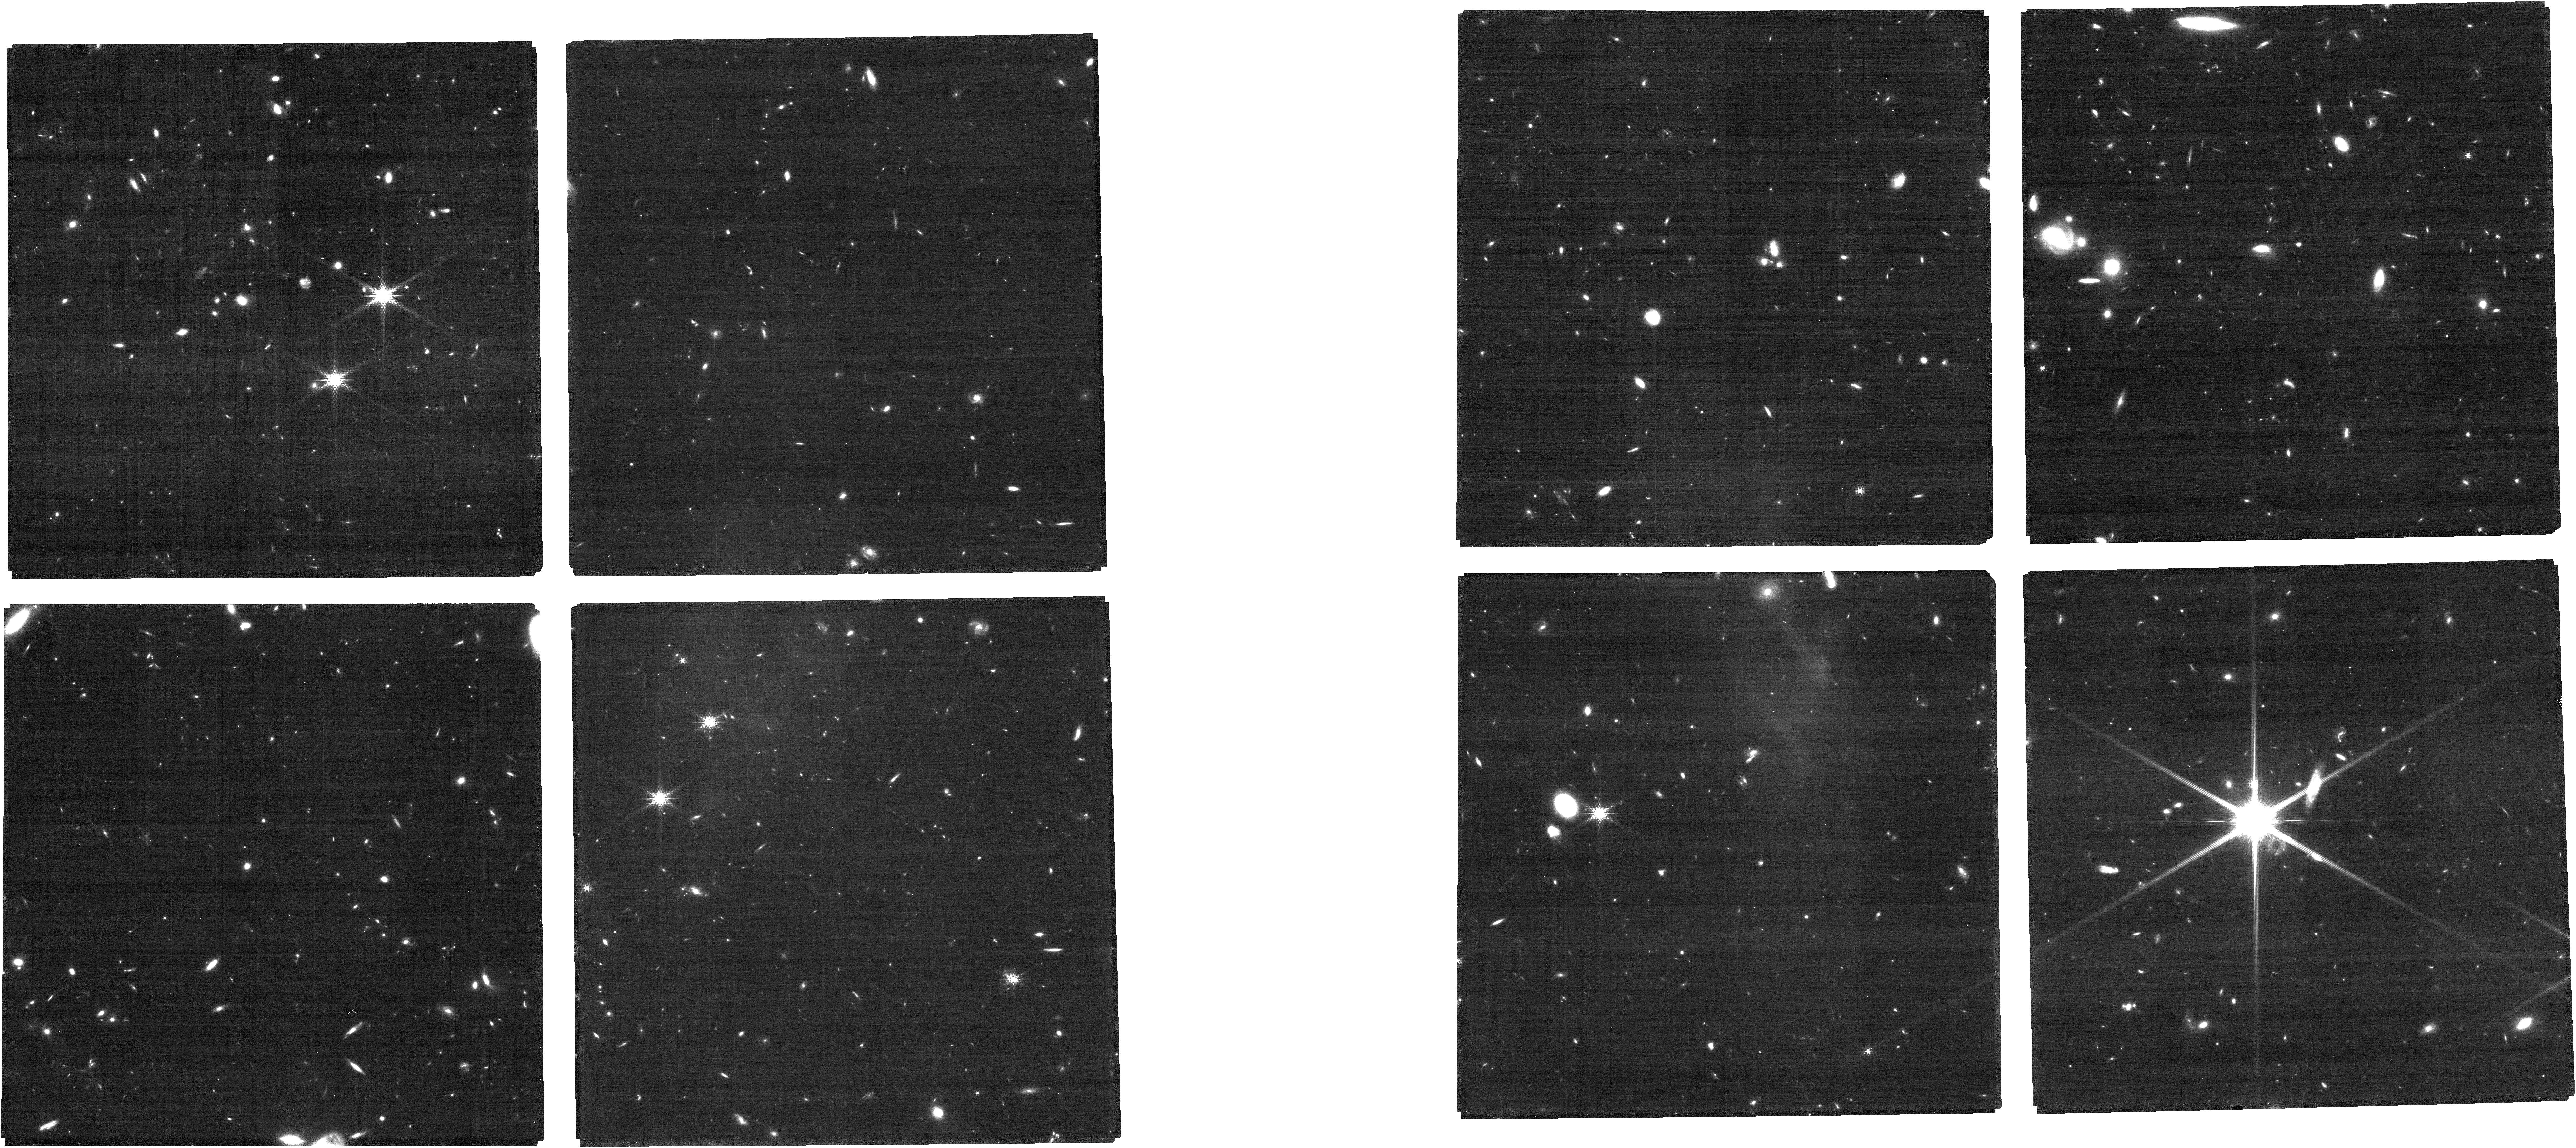
Target: AEGISMIRI8
Instrument: NIRCAM
Filter: F182M
Exposure: 31 min
Observation ID: jw07814-o031_t030_nircam_clear-f182m

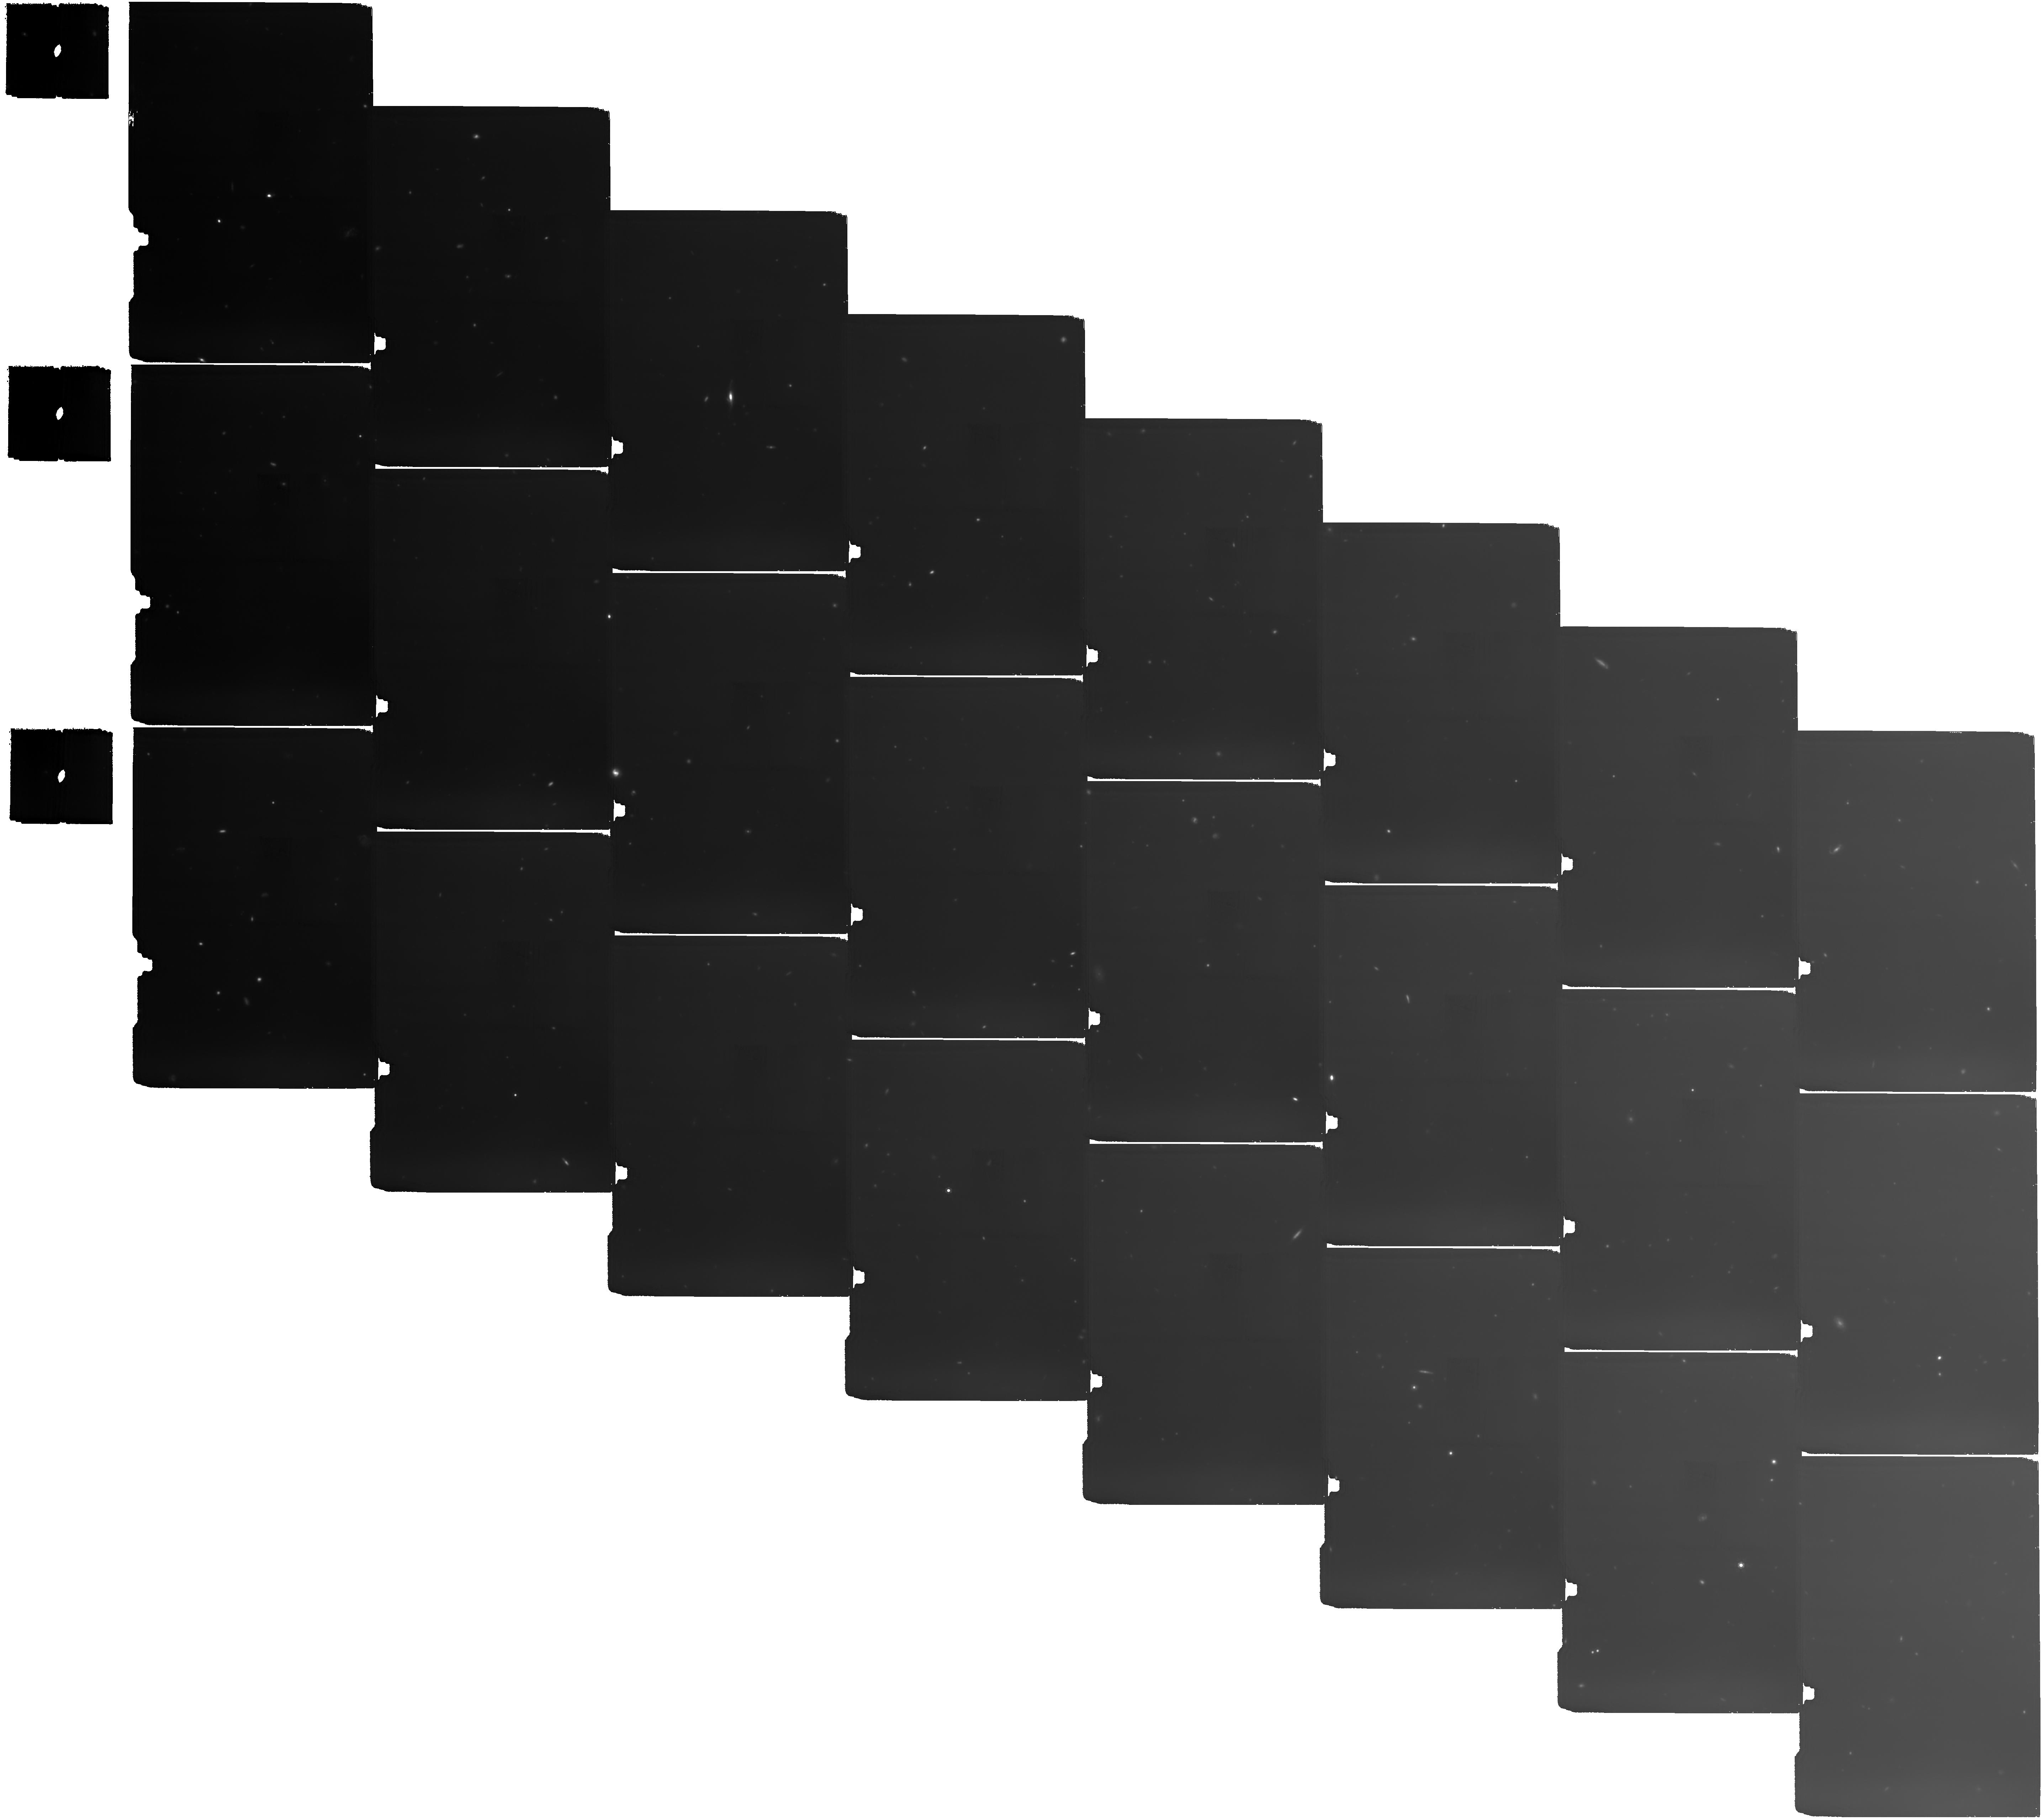
Target: COSMOS-1
Instrument: MIRI
Filter: F1500W
Exposure: 13 h
Observation ID: jw07814-o003_t003_miri_f1500w

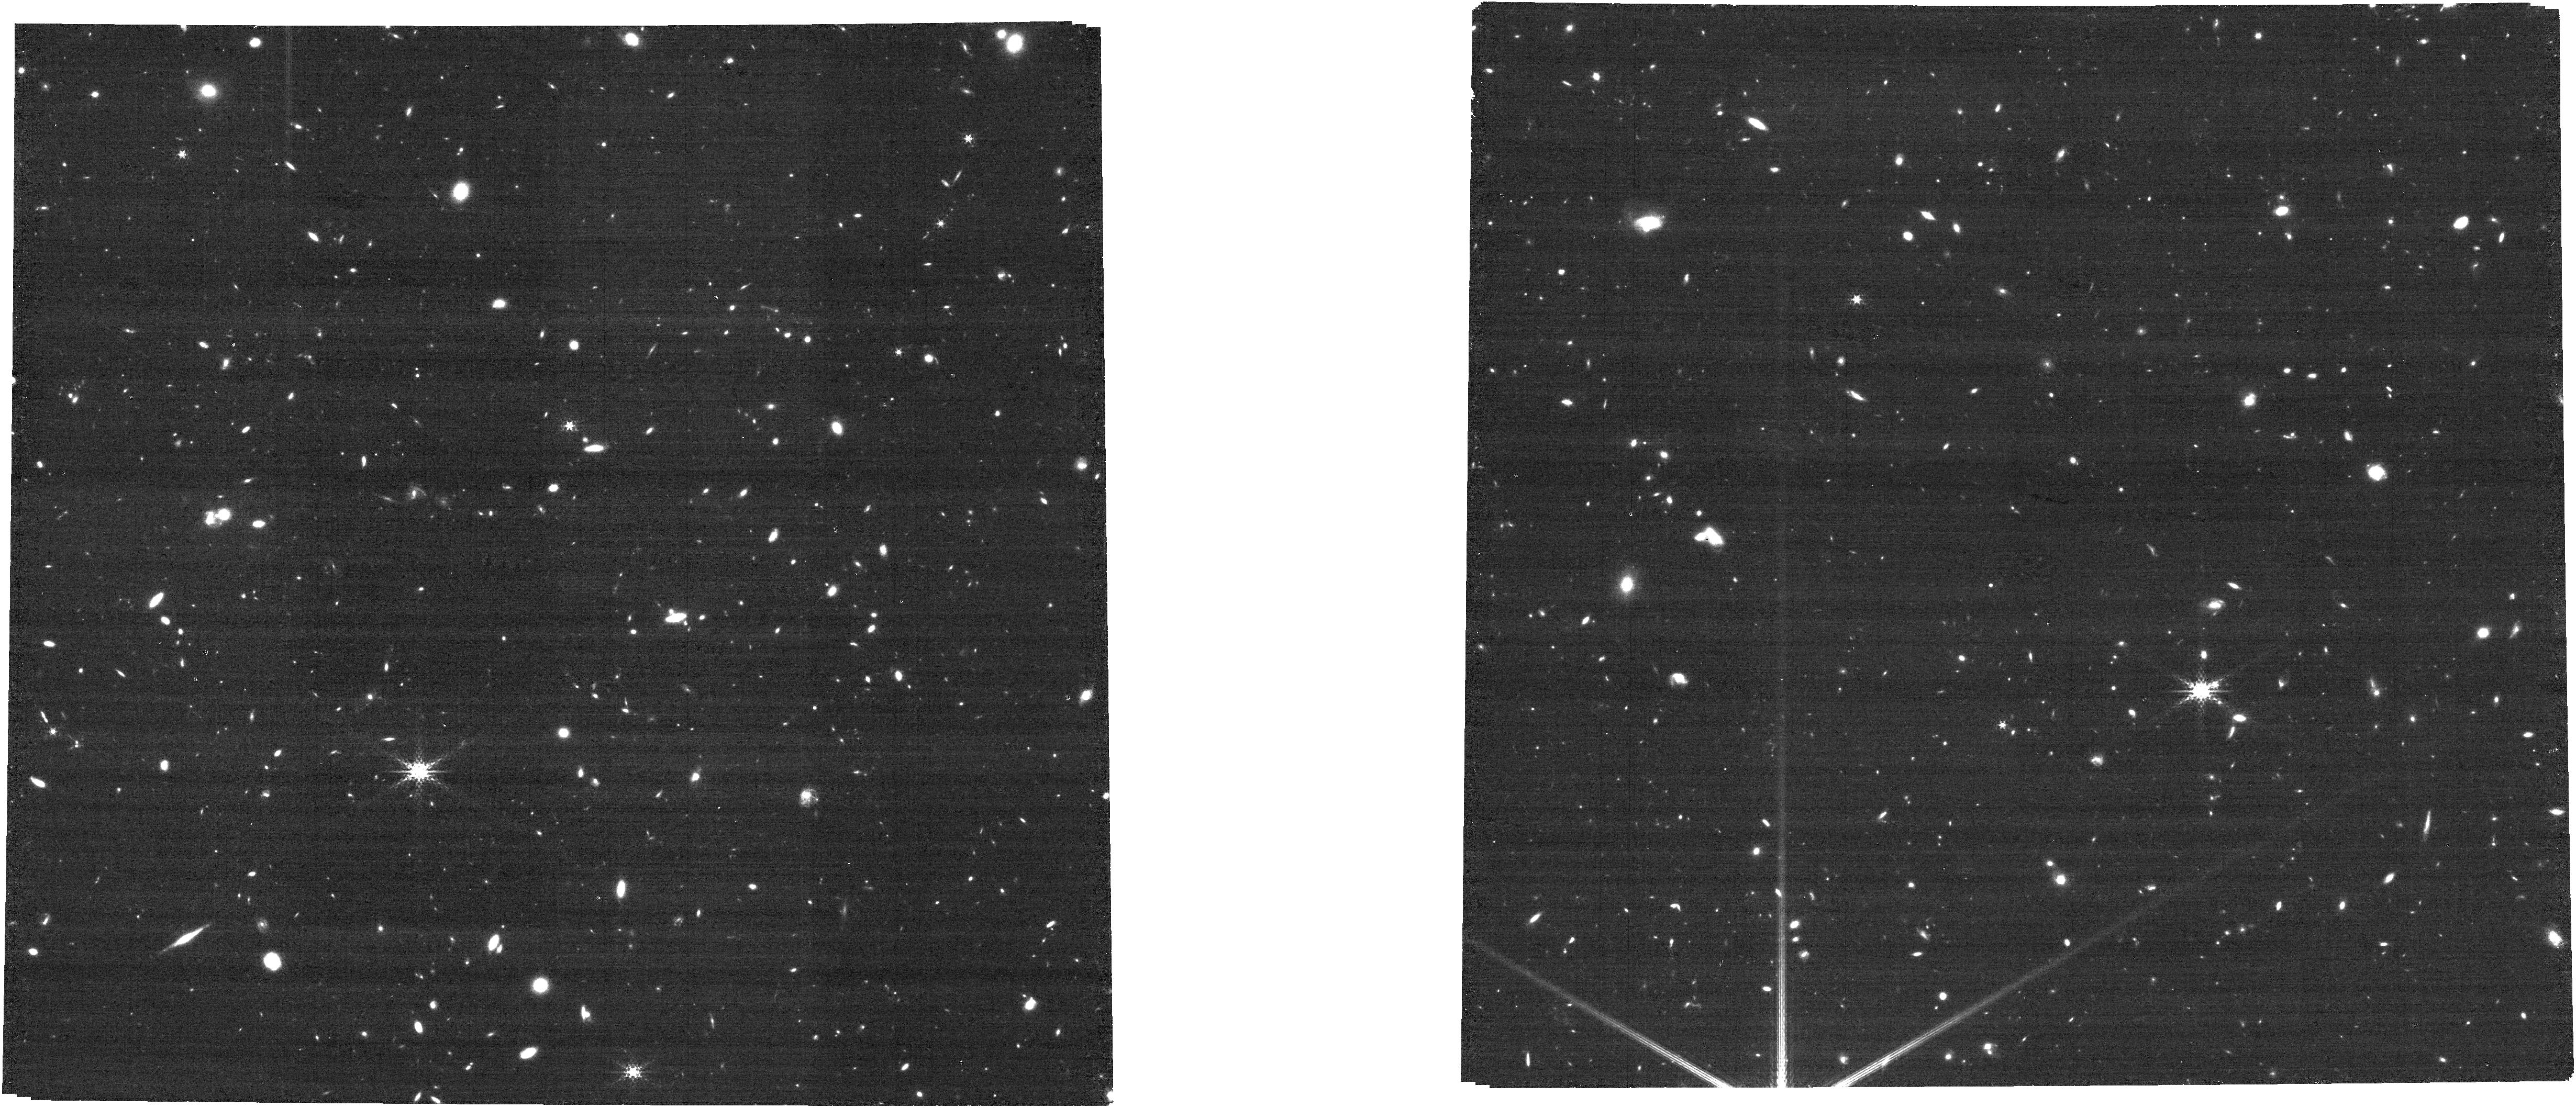
Target: UDS-2-Tile-13
Instrument: NIRCAM
Filter: F300M
Exposure: 16 min
Observation ID: jw07814-o050_t050_nircam_clear-f300m

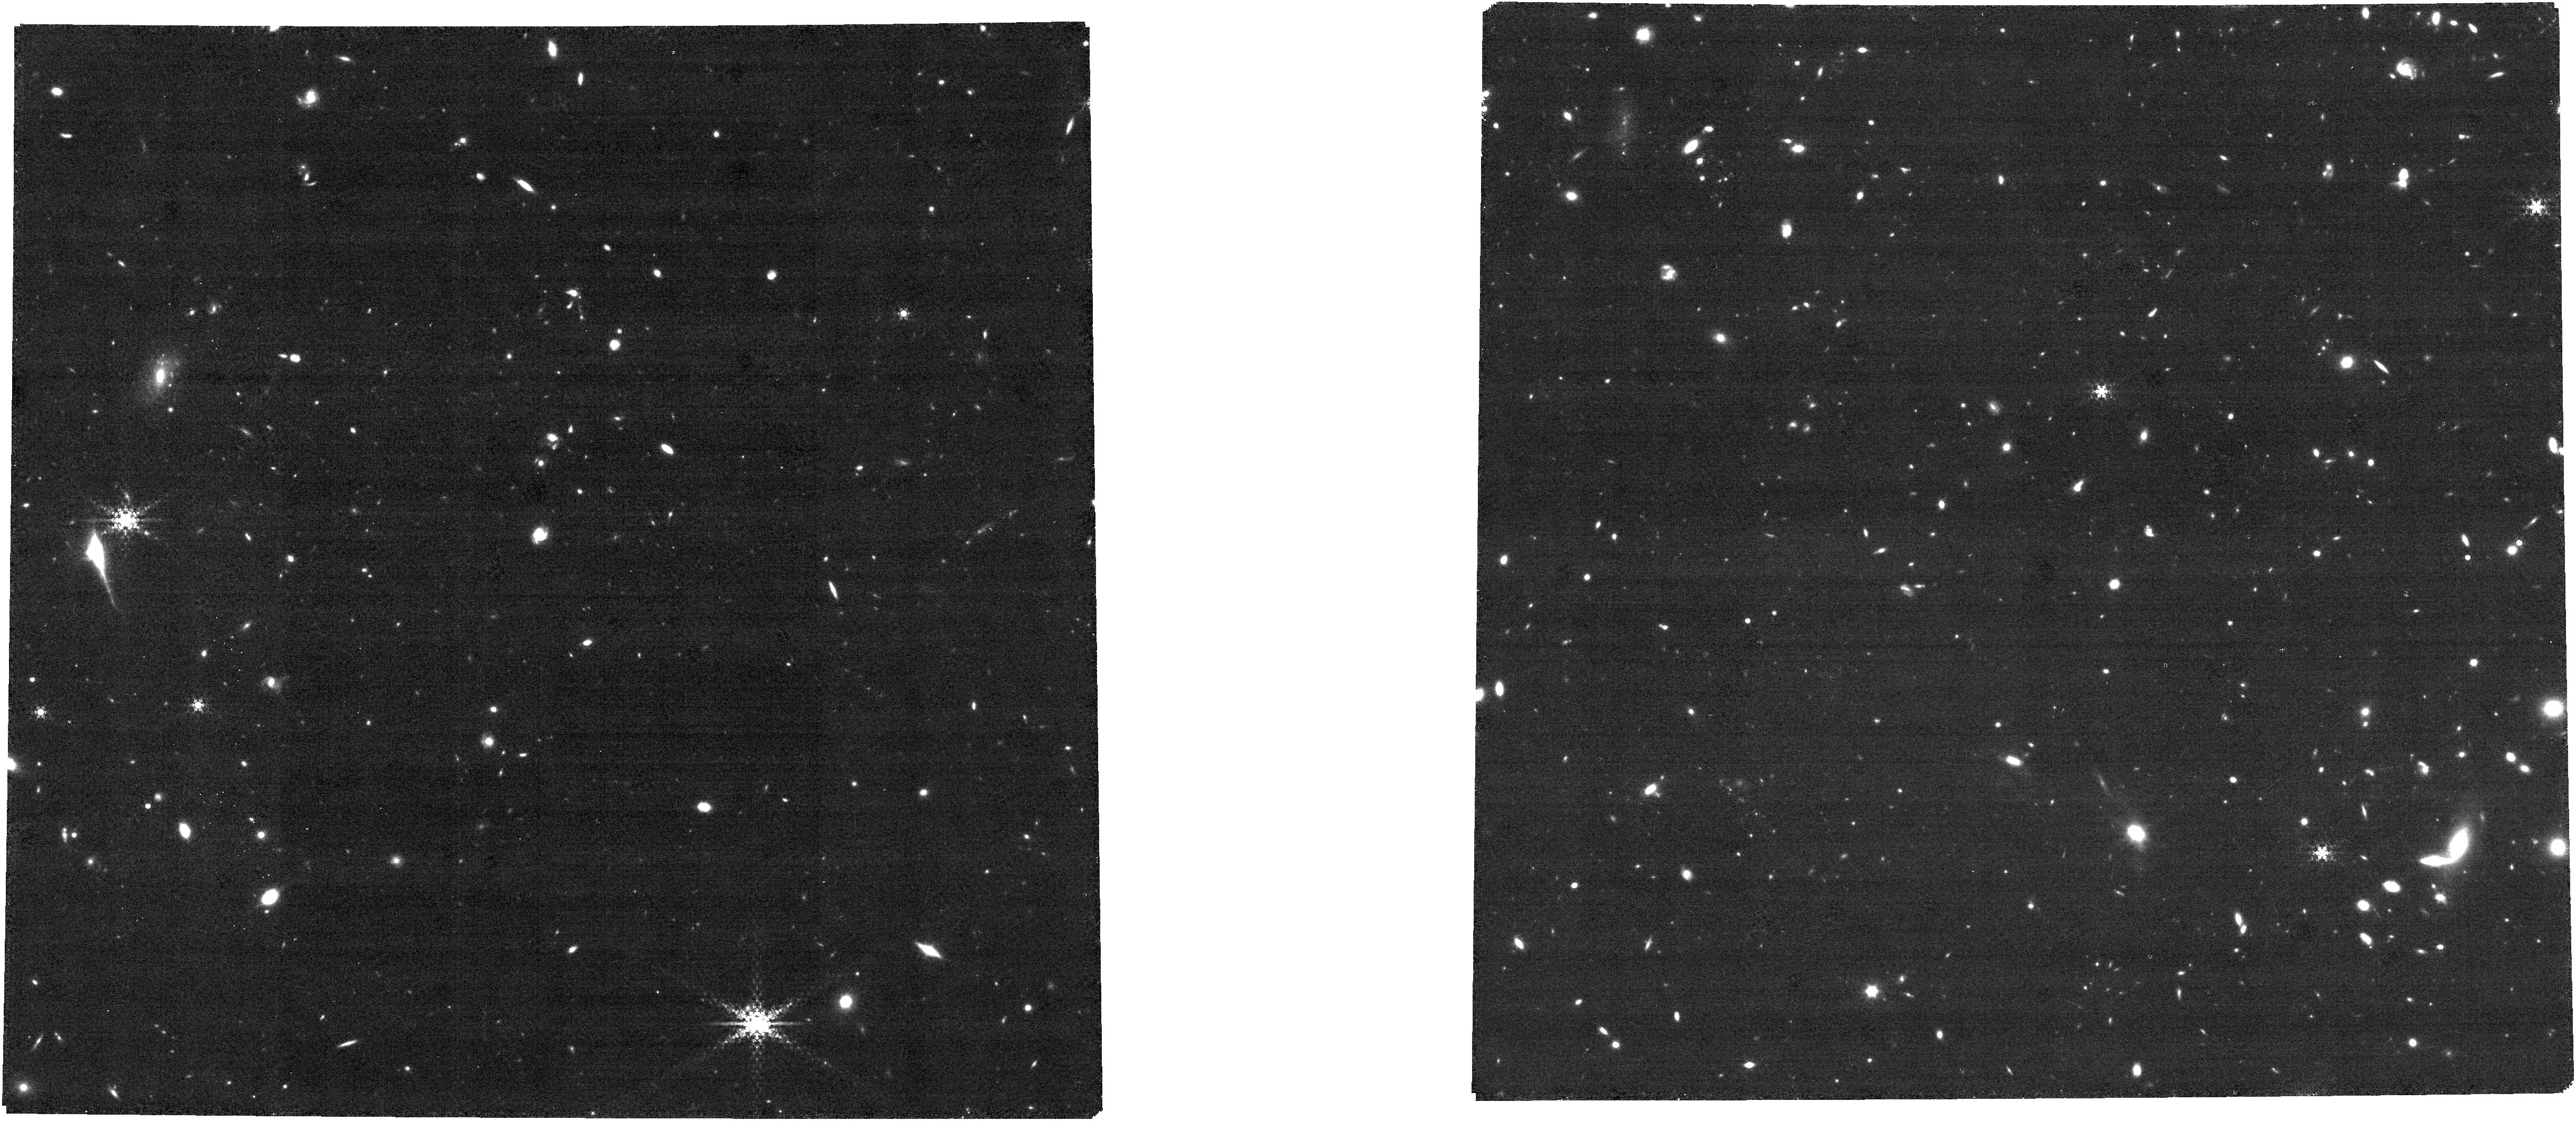
Target: AEGISMIRI10
Instrument: NIRCAM
Filter: F460M
Exposure: 1 h
Observation ID: jw07814-o033_t032_nircam_clear-f460m

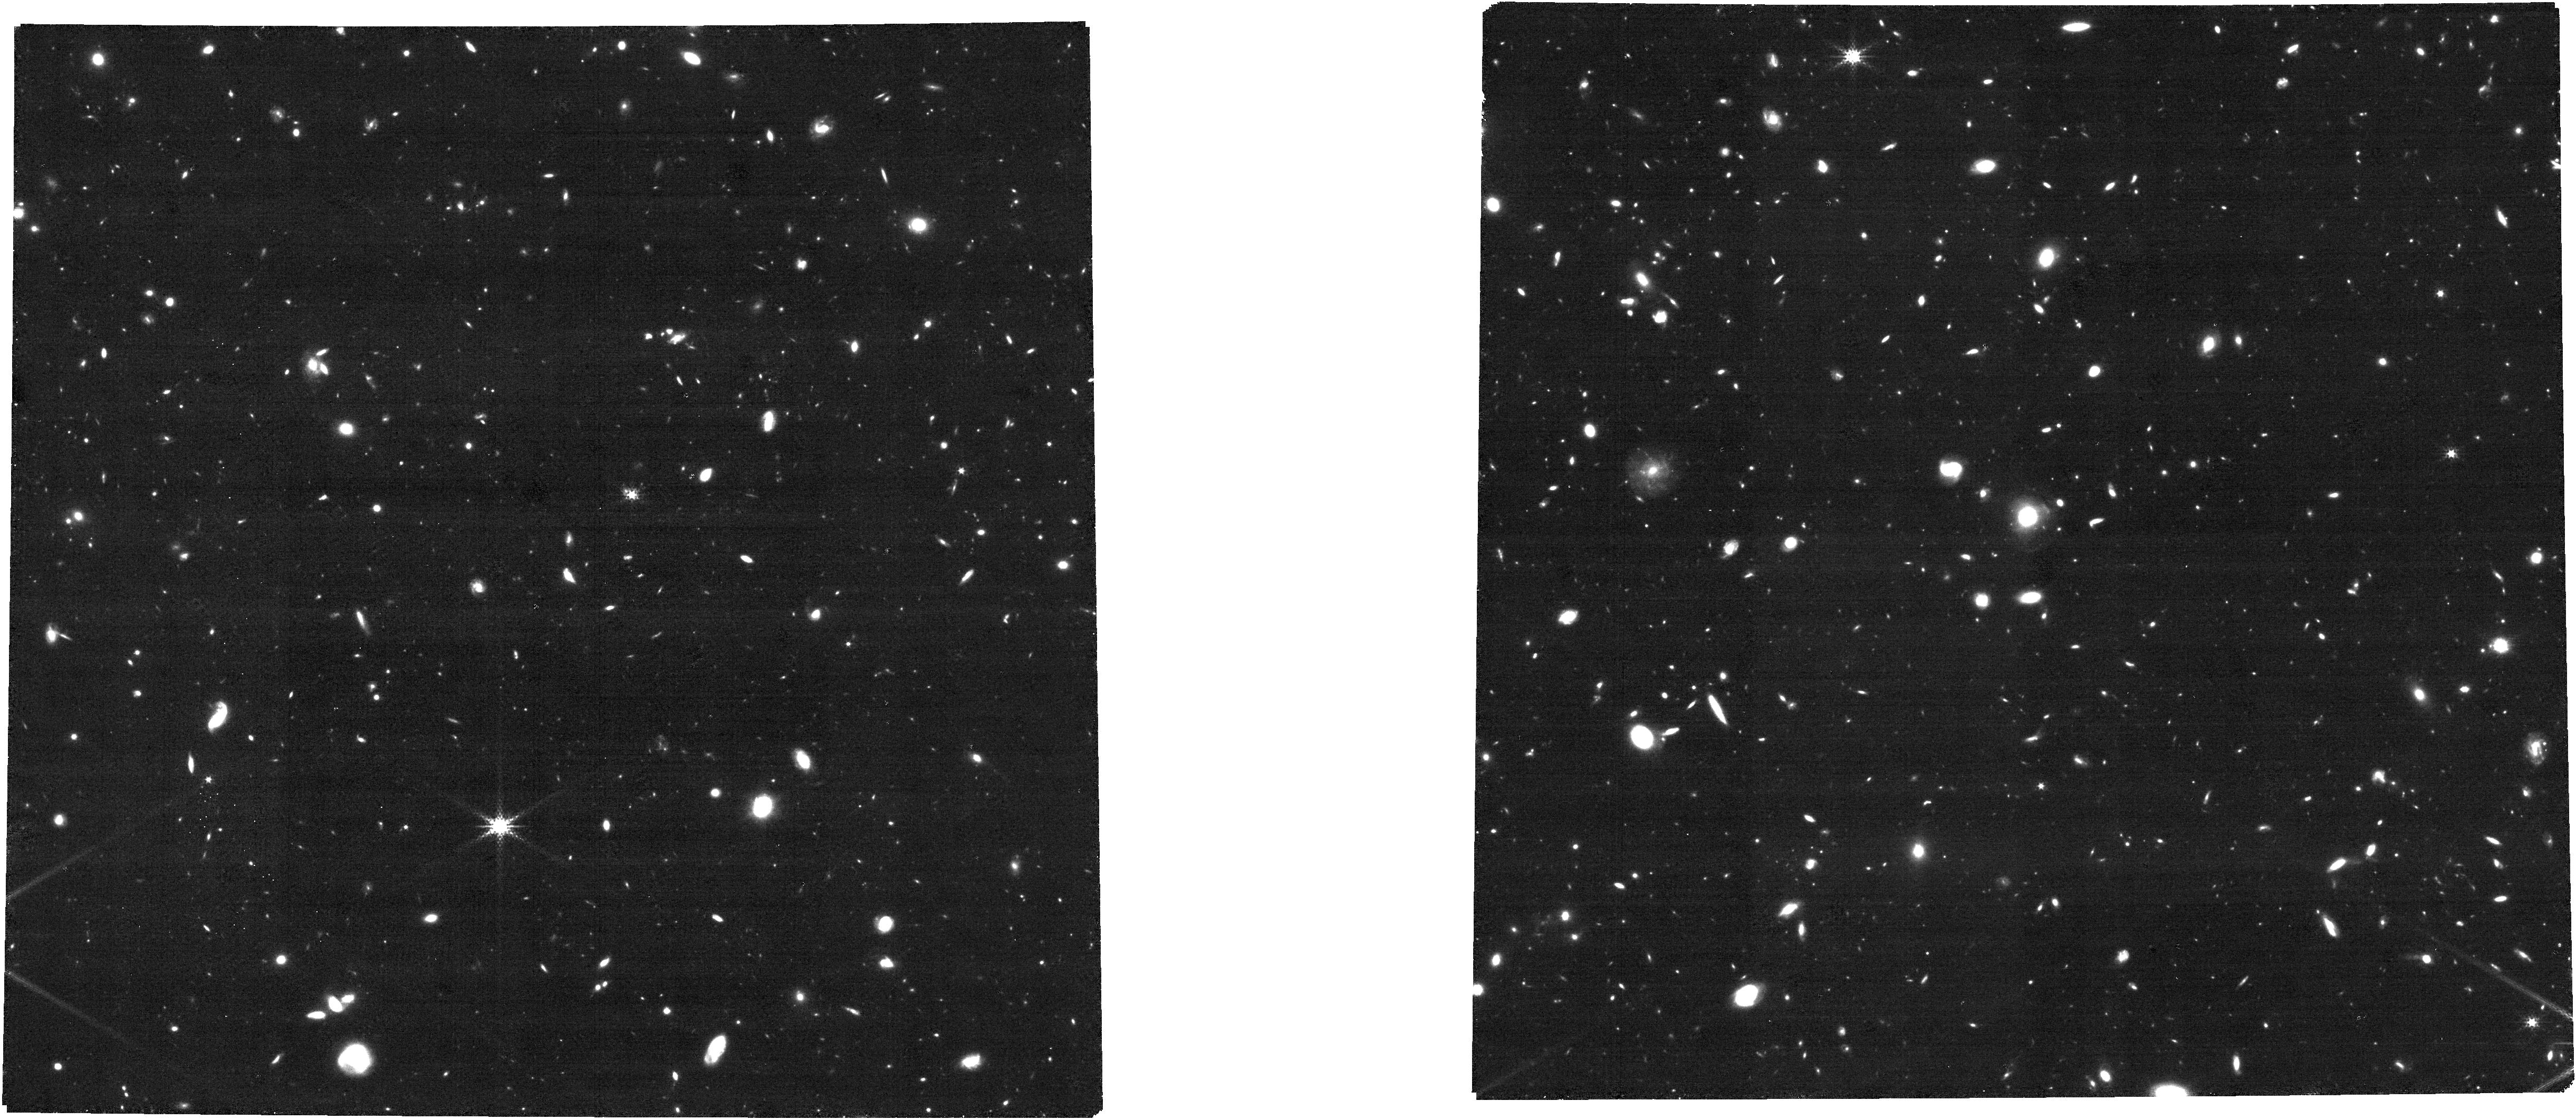
Target: AEGISMIRI1
Instrument: NIRCAM
Filter: F250M
Exposure: 1 h
Observation ID: jw07814-o024_t023_nircam_clear-f250m

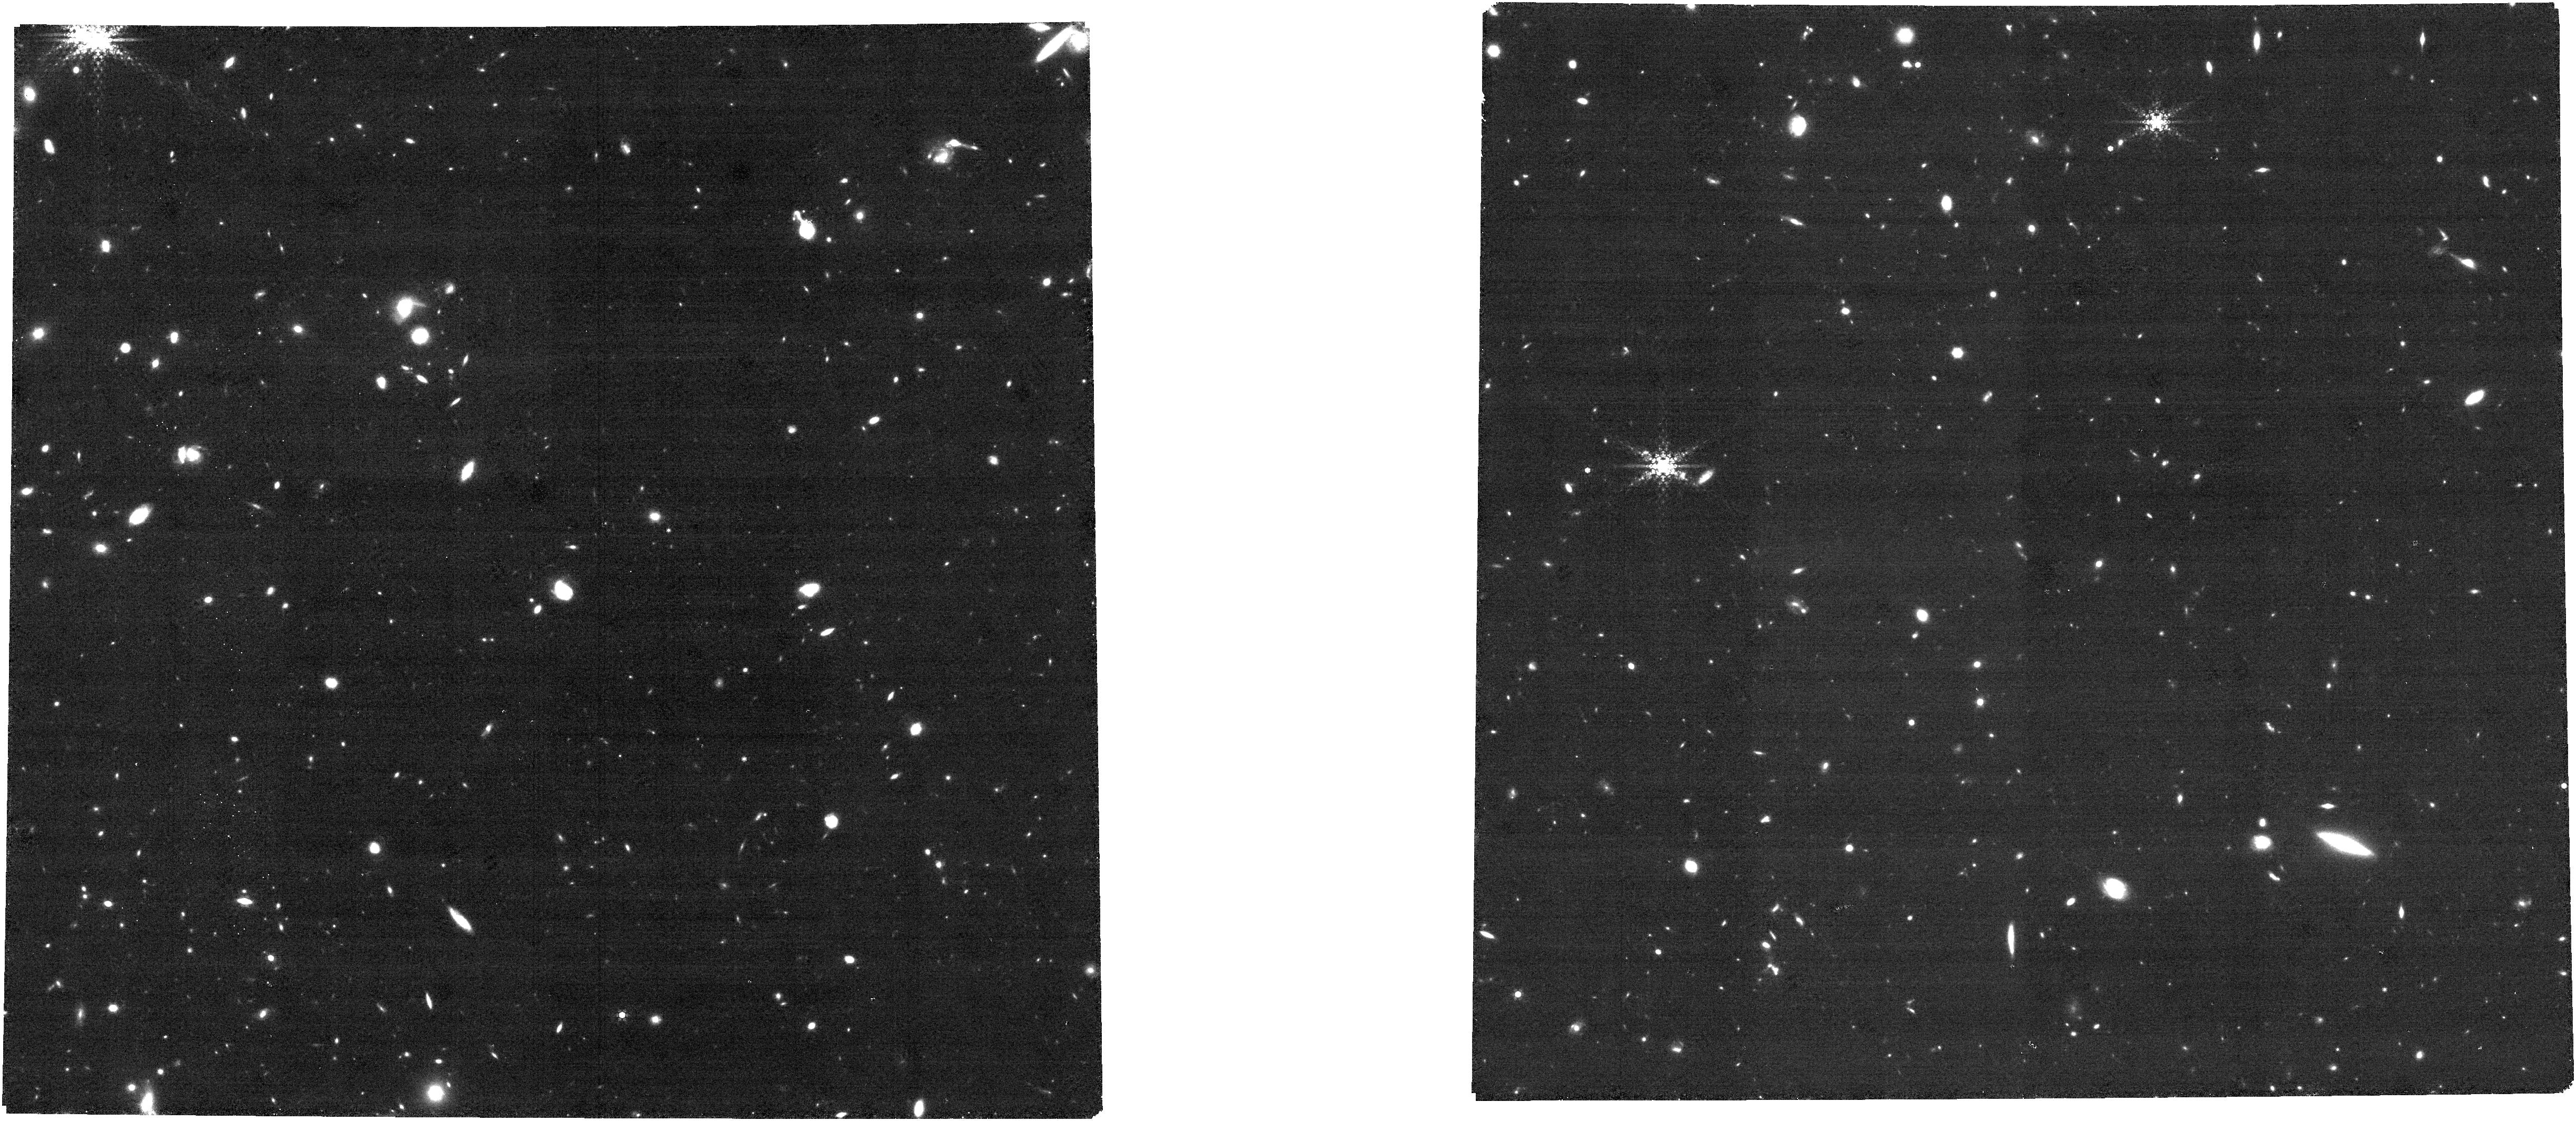
Target: AEGISMIRI5
Instrument: NIRCAM
Filter: F460M
Exposure: 1 h
Observation ID: jw07814-o028_t027_nircam_clear-f460m

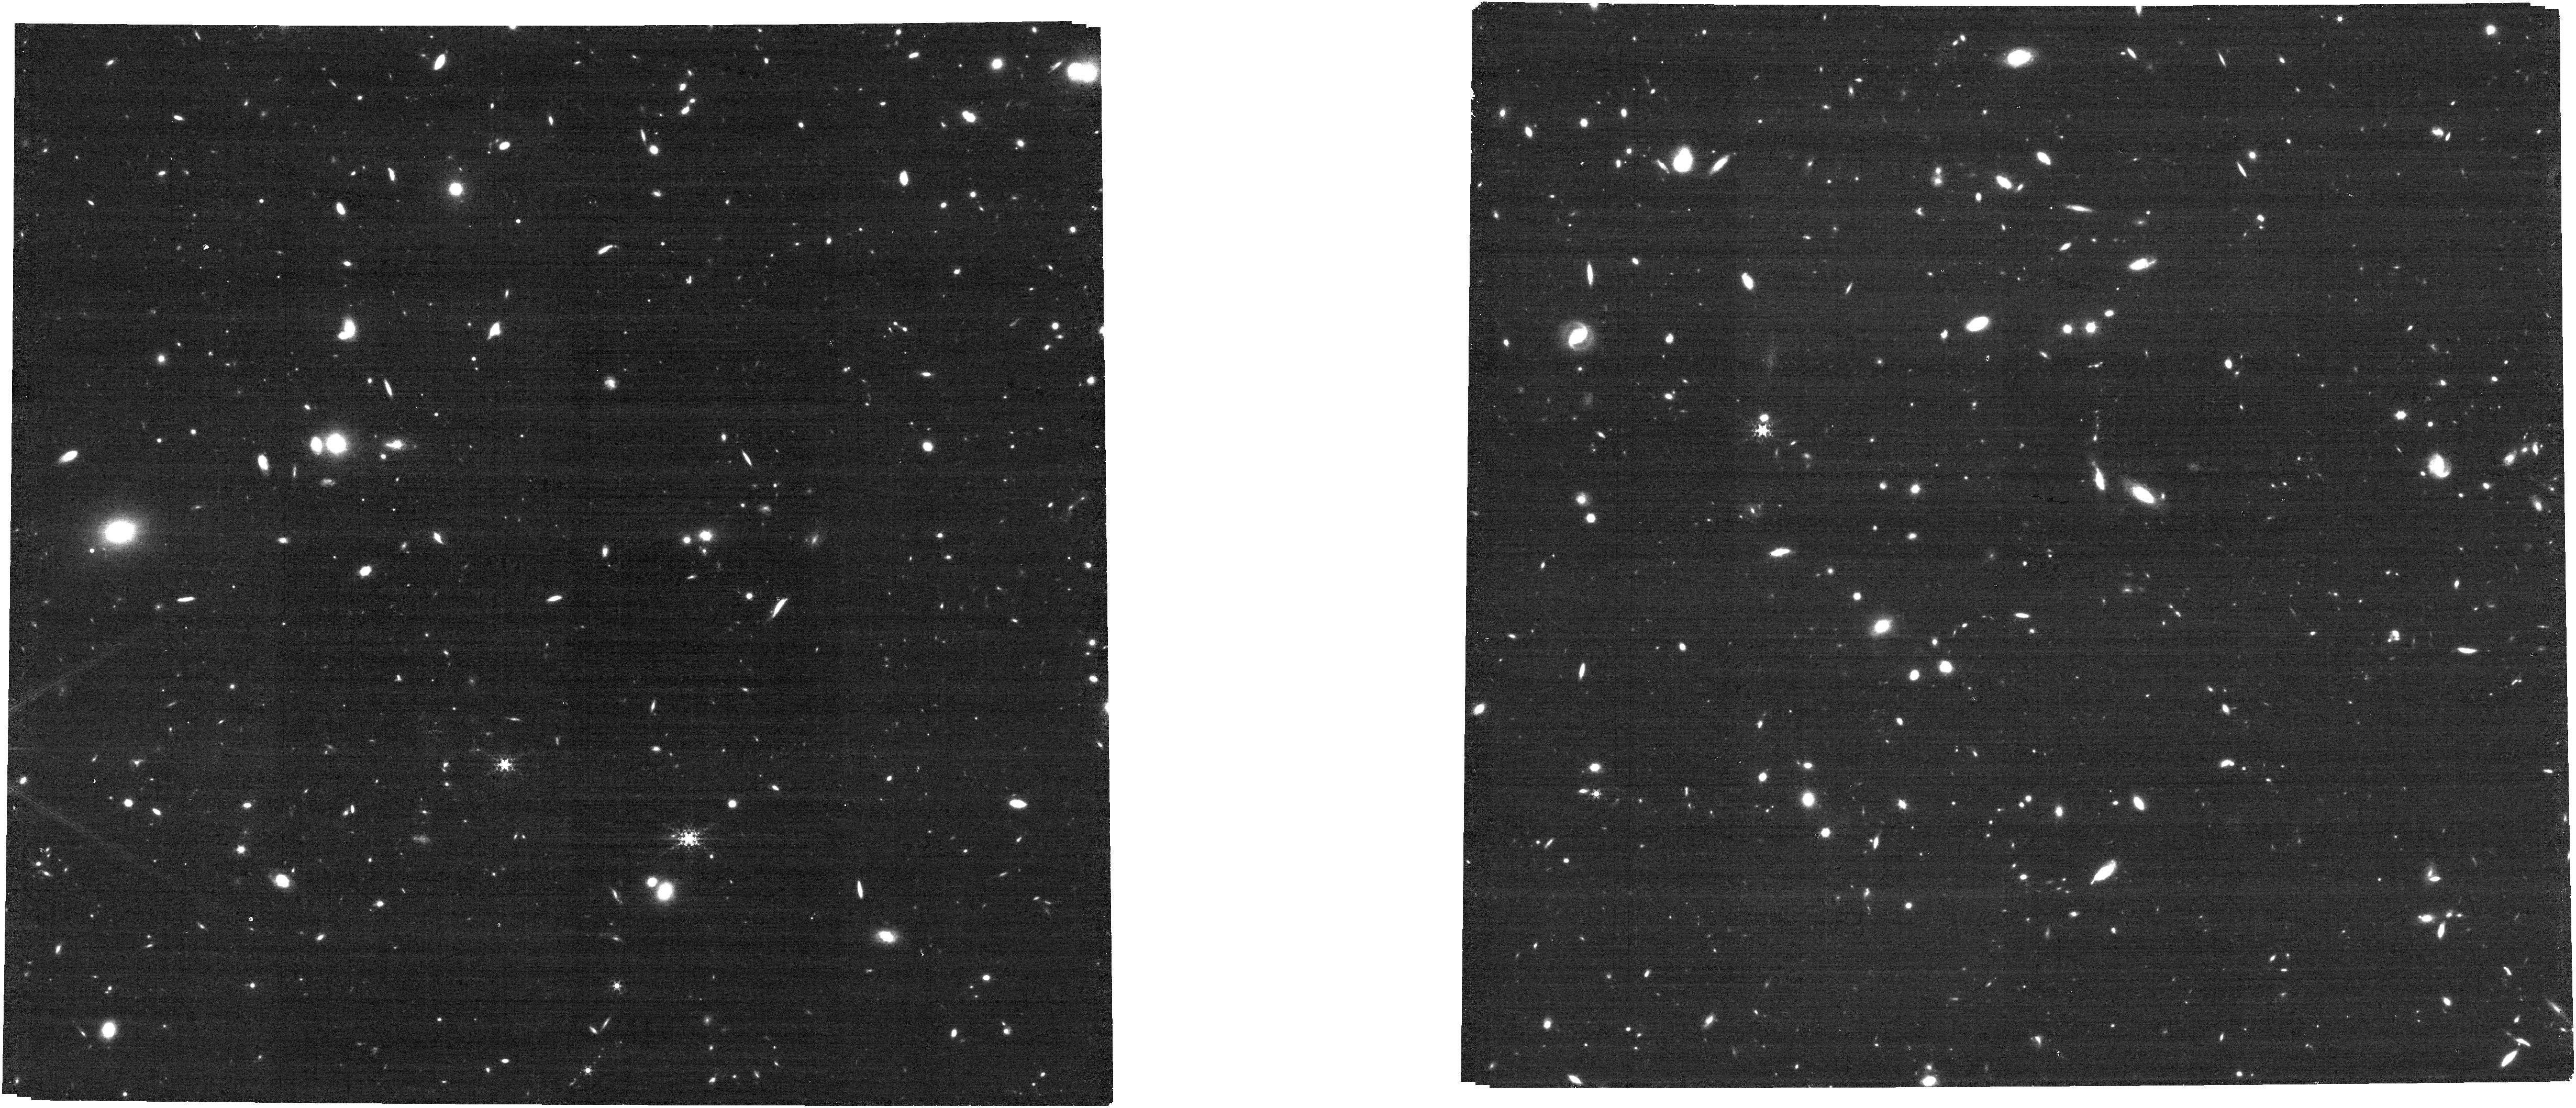
Target: UDS-2-Tile-22
Instrument: NIRCAM
Filter: F360M
Exposure: 16 min
Observation ID: jw07814-o051_t051_nircam_clear-f360m

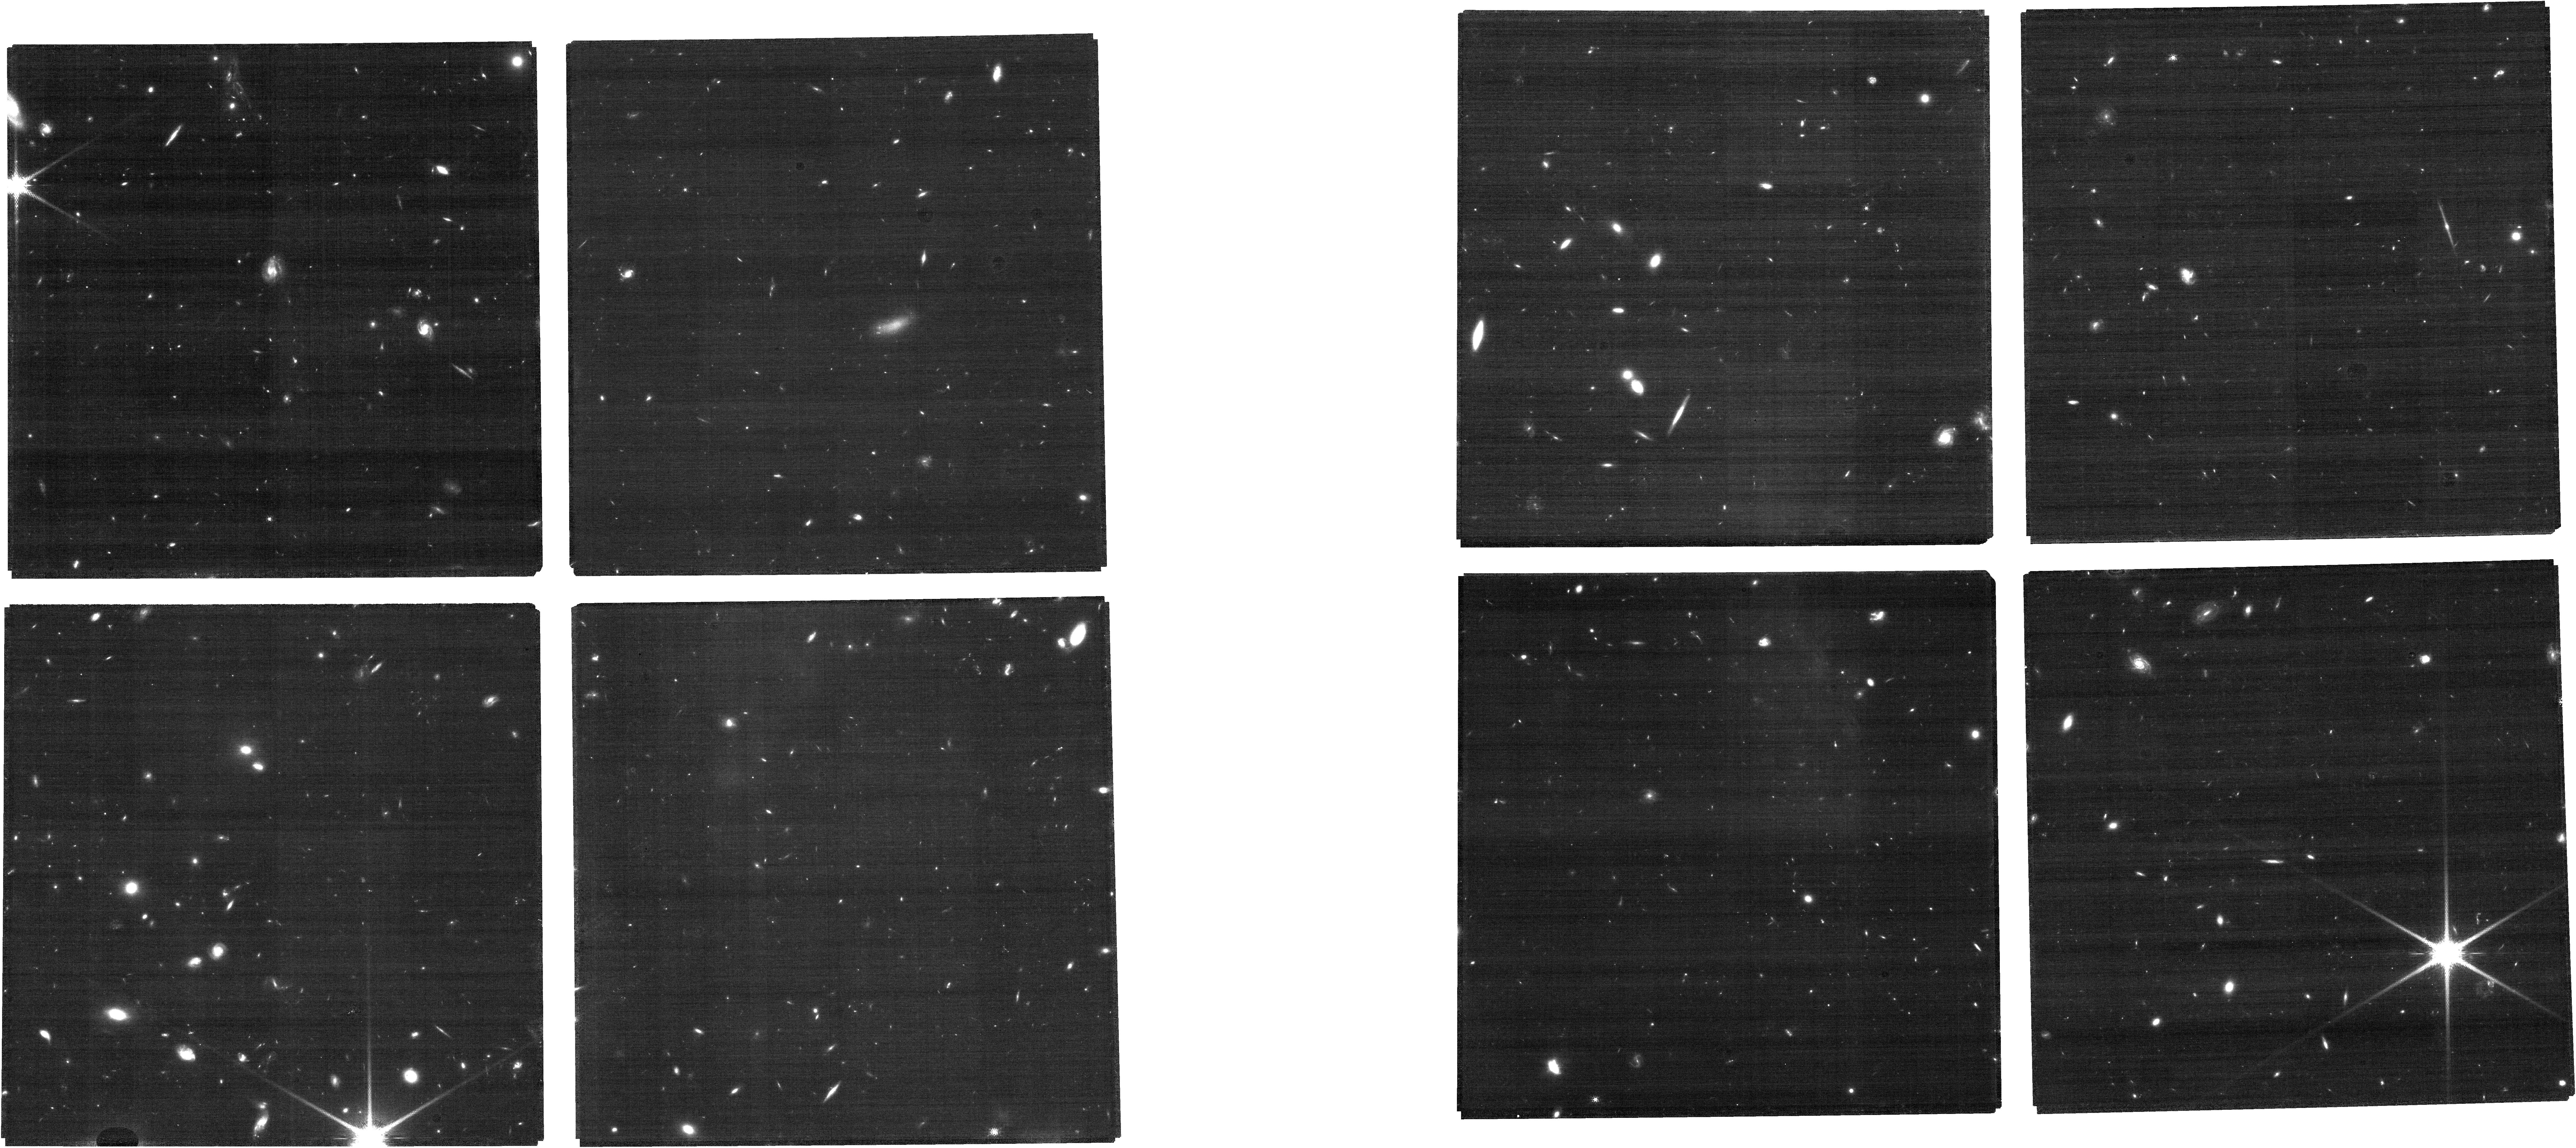
Target: AEGISMIRI2
Instrument: NIRCAM
Filter: F140M
Exposure: 31 min
Observation ID: jw07814-o025_t024_nircam_clear-f140m

MINERVA: Unlocking the Hidden Gems of the Distant Universe and Completing HST and JWSTs Imaging Legacy with Medium Bands (PI: Muzzin, Adam)

The deep imaging capability of JWST/NIRCam has revolutionized our understanding of the distant universe, but most extragalactic imaging in the key "cosmic windows" has been limited to broad-band filters with low spectral resolution (R = 4-5). This limitation has hindered our ability to resolve key features in galaxy SEDs, such as the Lyman/Balmer breaks and strong emission lines, leading to challenges in interpreting many results. We propose to obtain 8-filter medium-band imaging, along with F1280W and F1500W MIRI parallels, in the primary HST/JWST fields (PRIMER-UDS, PRIMER-COSMOS, CEERS/AEGIS, JADES-GOODS-N). This will double the total JWST filter coverage in these fields to more than 20 bands and triple the spectral resolution to R~15. By increasing the surveyed area nearly 10-fold compared to existing medium-band programs, we will significantly reduce the effects of cosmic variance and uncover rare populations hiding in existing deep-field catalogs. These observations will allow us to: 1) efficiently identify and characterize galaxies with unusual SEDs including z>12 candidates, high-redshift Balmer breaks, metal-poor extreme emission line galaxies, and extremely red/dusty sources, 2) improve stellar mass and star-formation rate density measurements at 2 < z < 10 by factors of 2-4, and 3) create resolved maps of stellar mass and star formation across 10 Gyr of cosmic time to model galaxy growth in two dimensions. In addition to these science returns, these data will enhance all future science derived from these legacy fields with improved photometric redshifts and stellar masses and serve as JWST’s lasting multiwavelength photometric legacy.